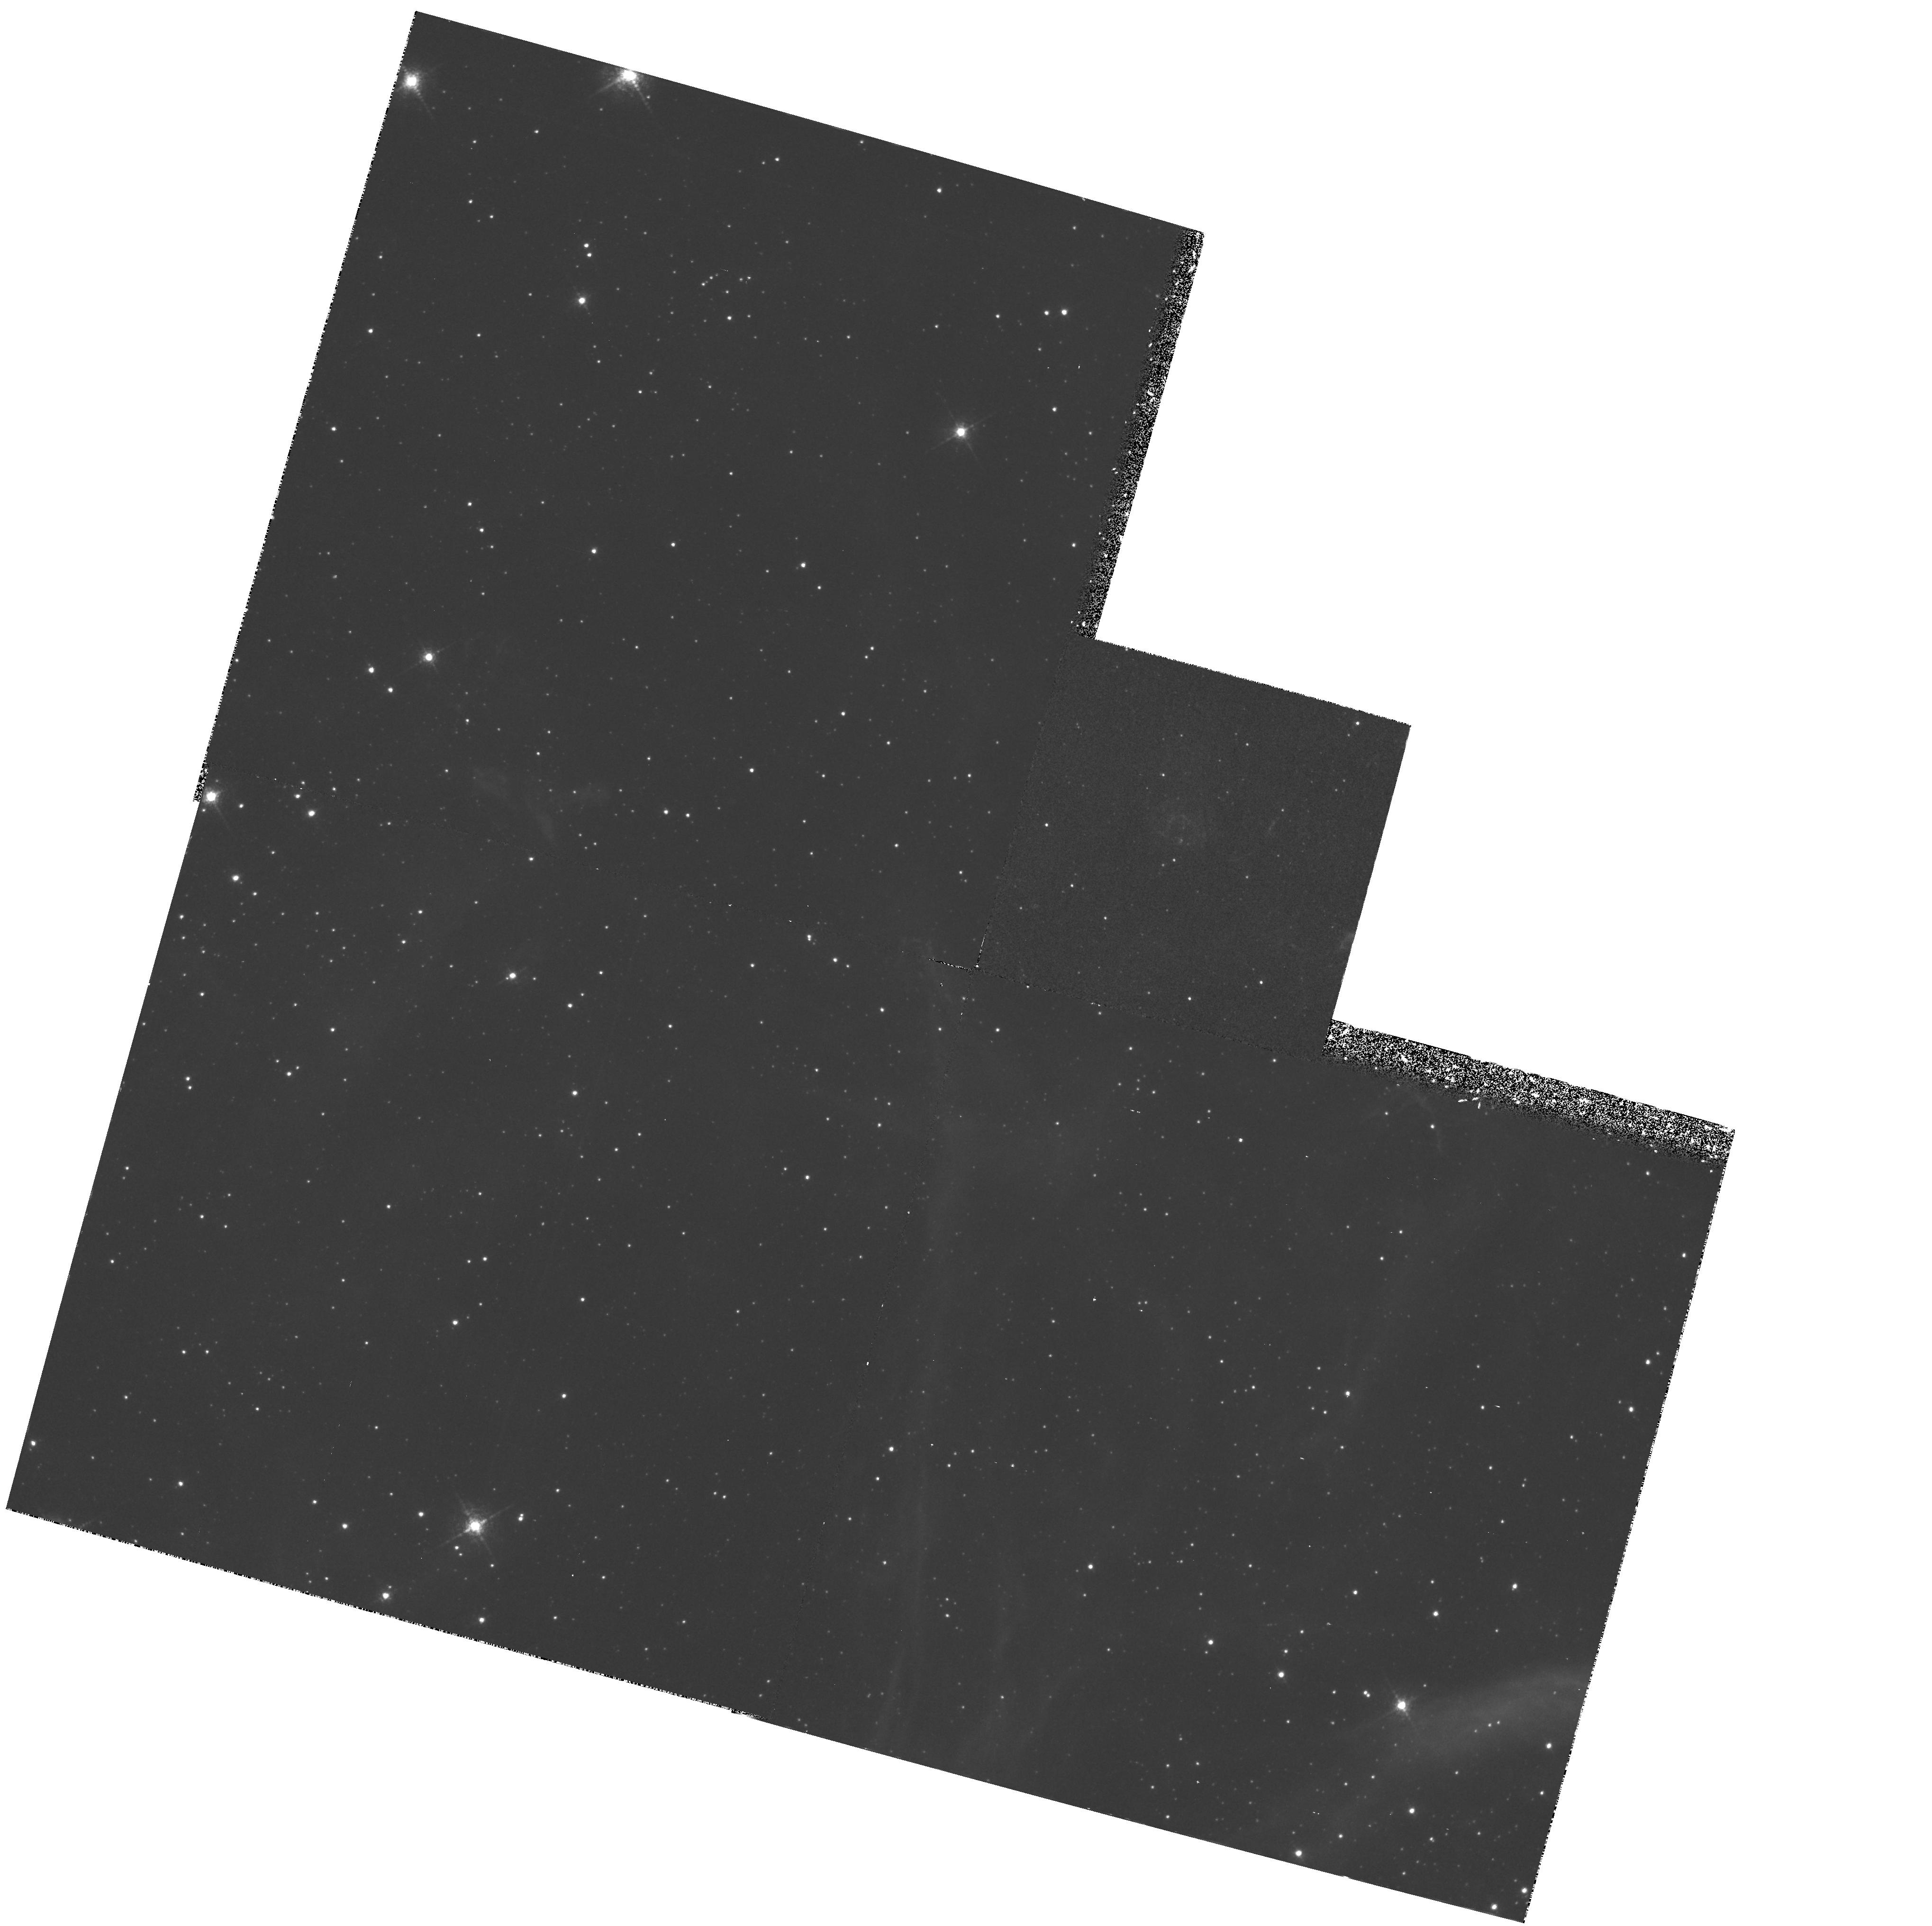
Target: OBJ-054011-691955
Instrument: WFPC2/PC
Filter: F658N
Exposure: 1.1 h
Observation ID: hst_6120_01_wfpc2_pc_f658n_u2yc01

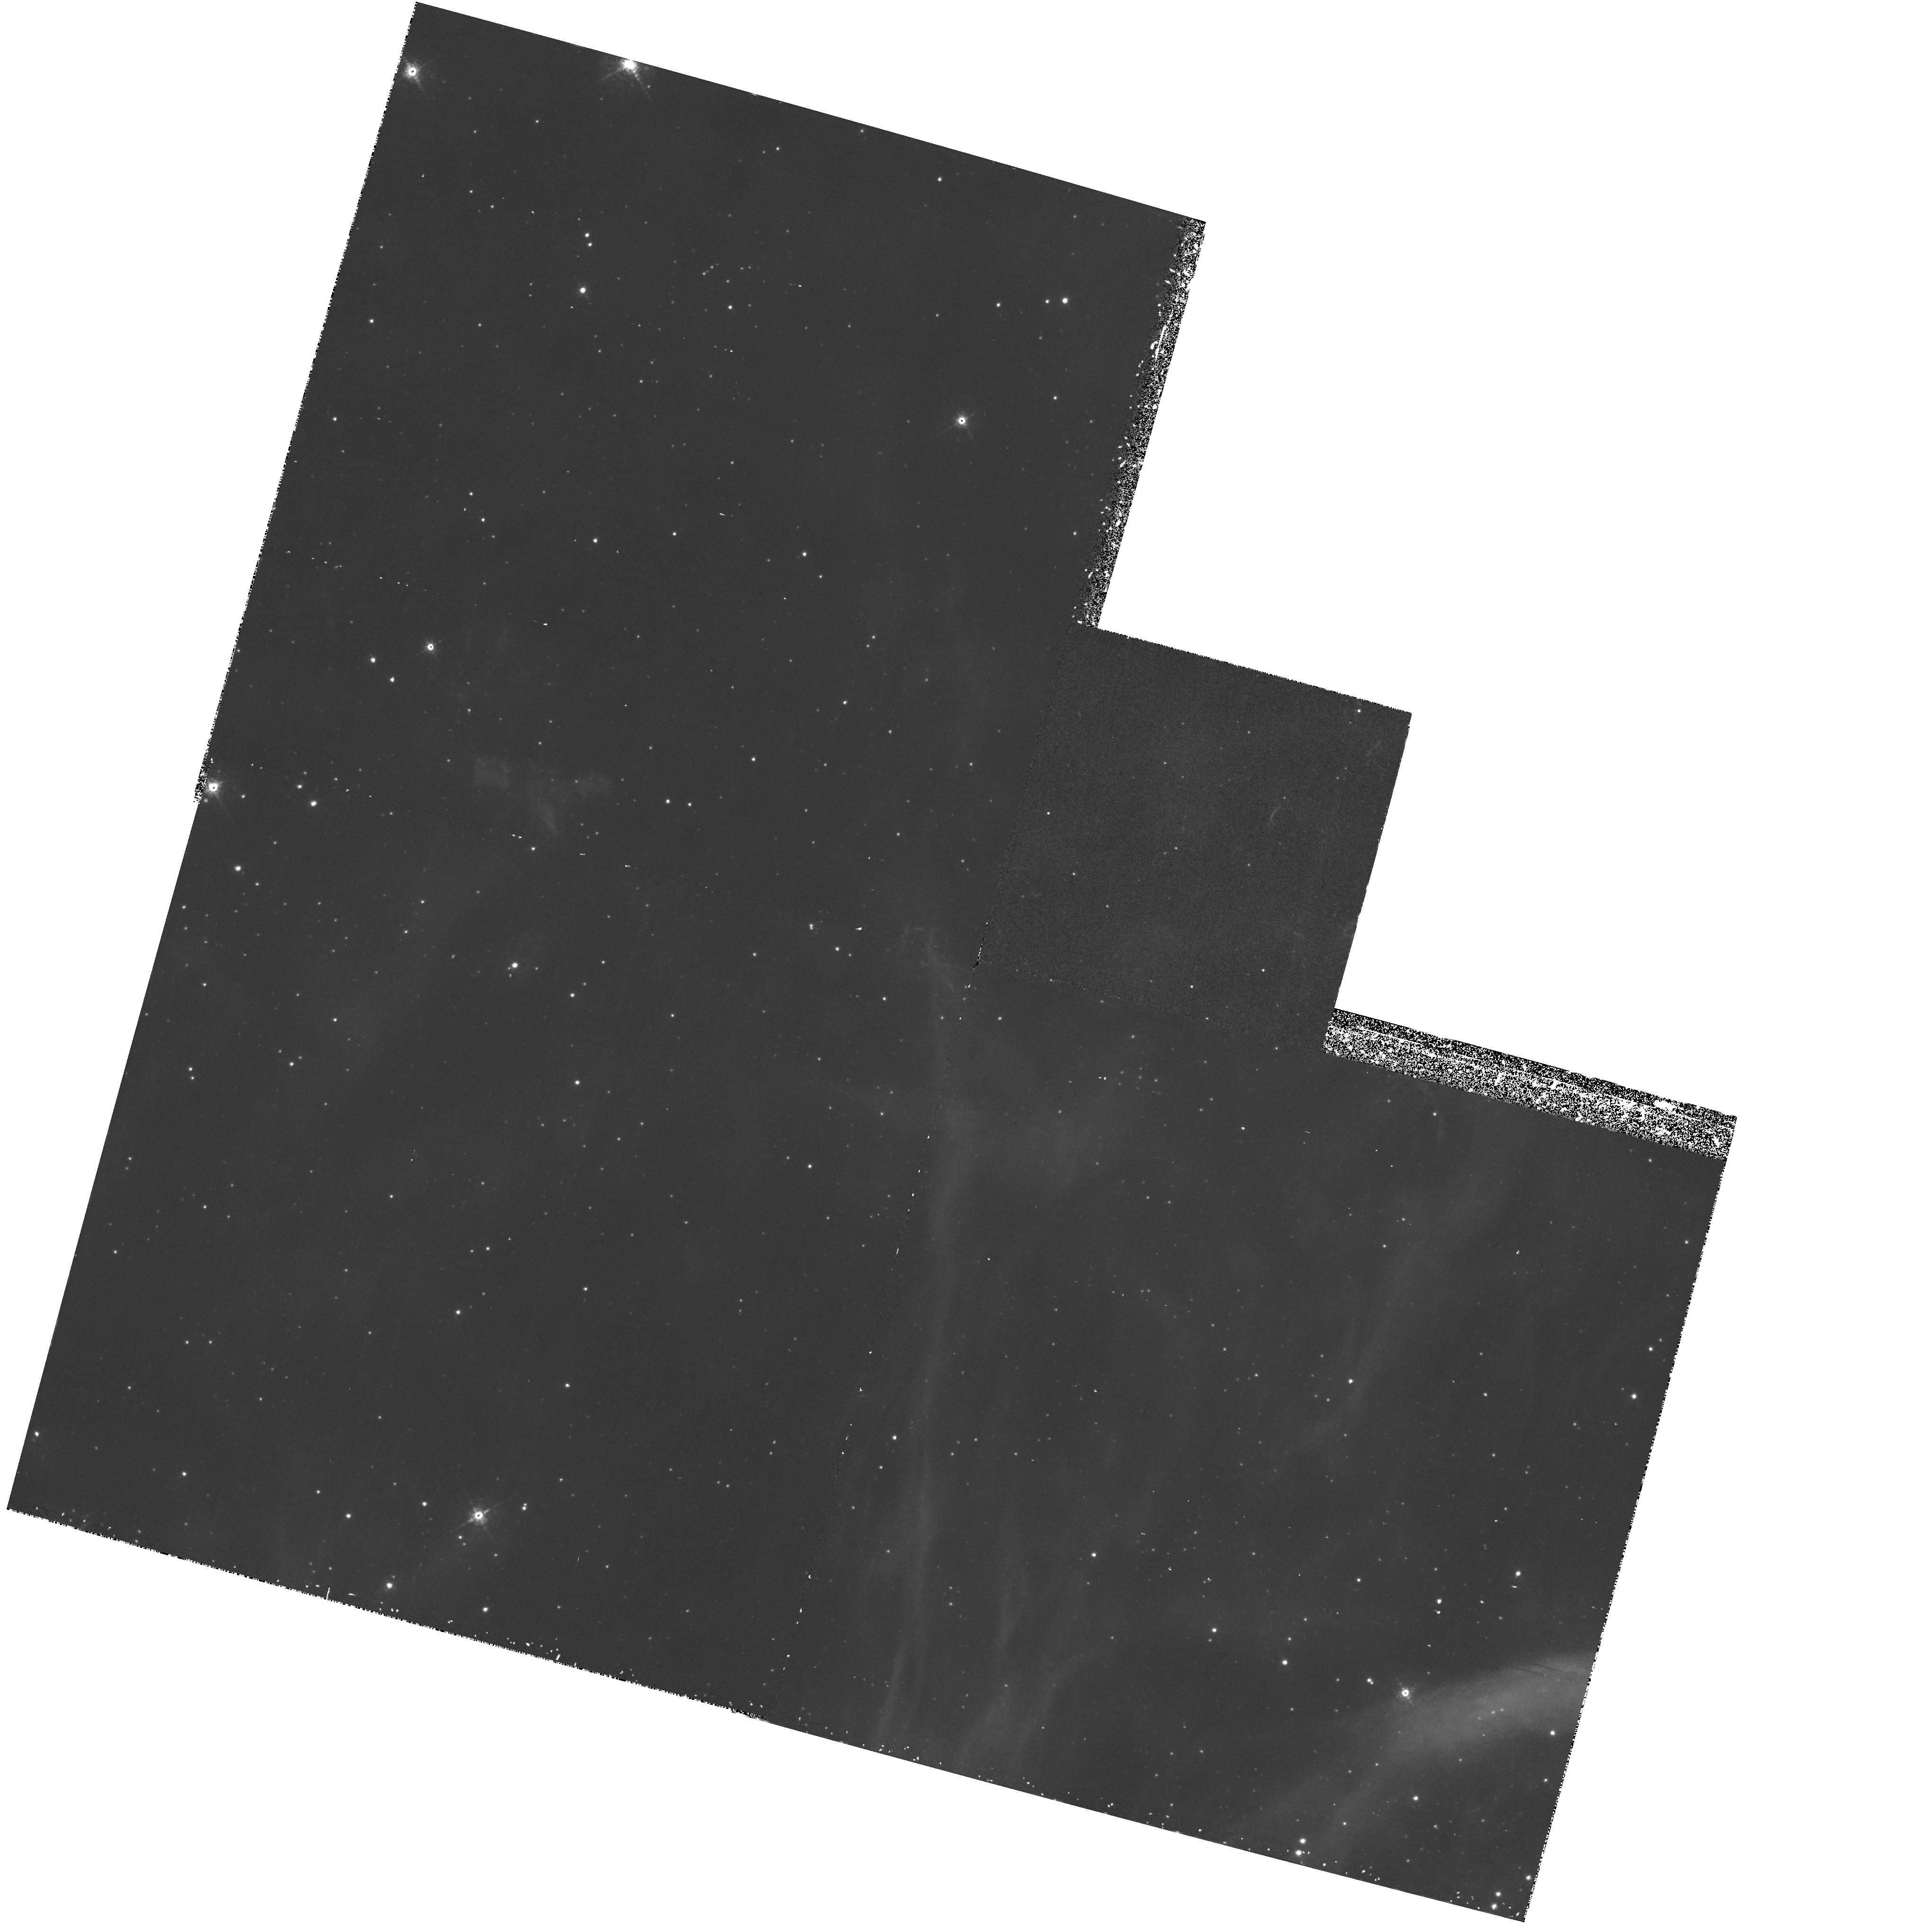
Target: OBJ-054011-691955
Instrument: WFPC2/PC
Filter: F656N
Exposure: 57 min
Observation ID: hst_6120_01_wfpc2_pc_f656n_u2yc01

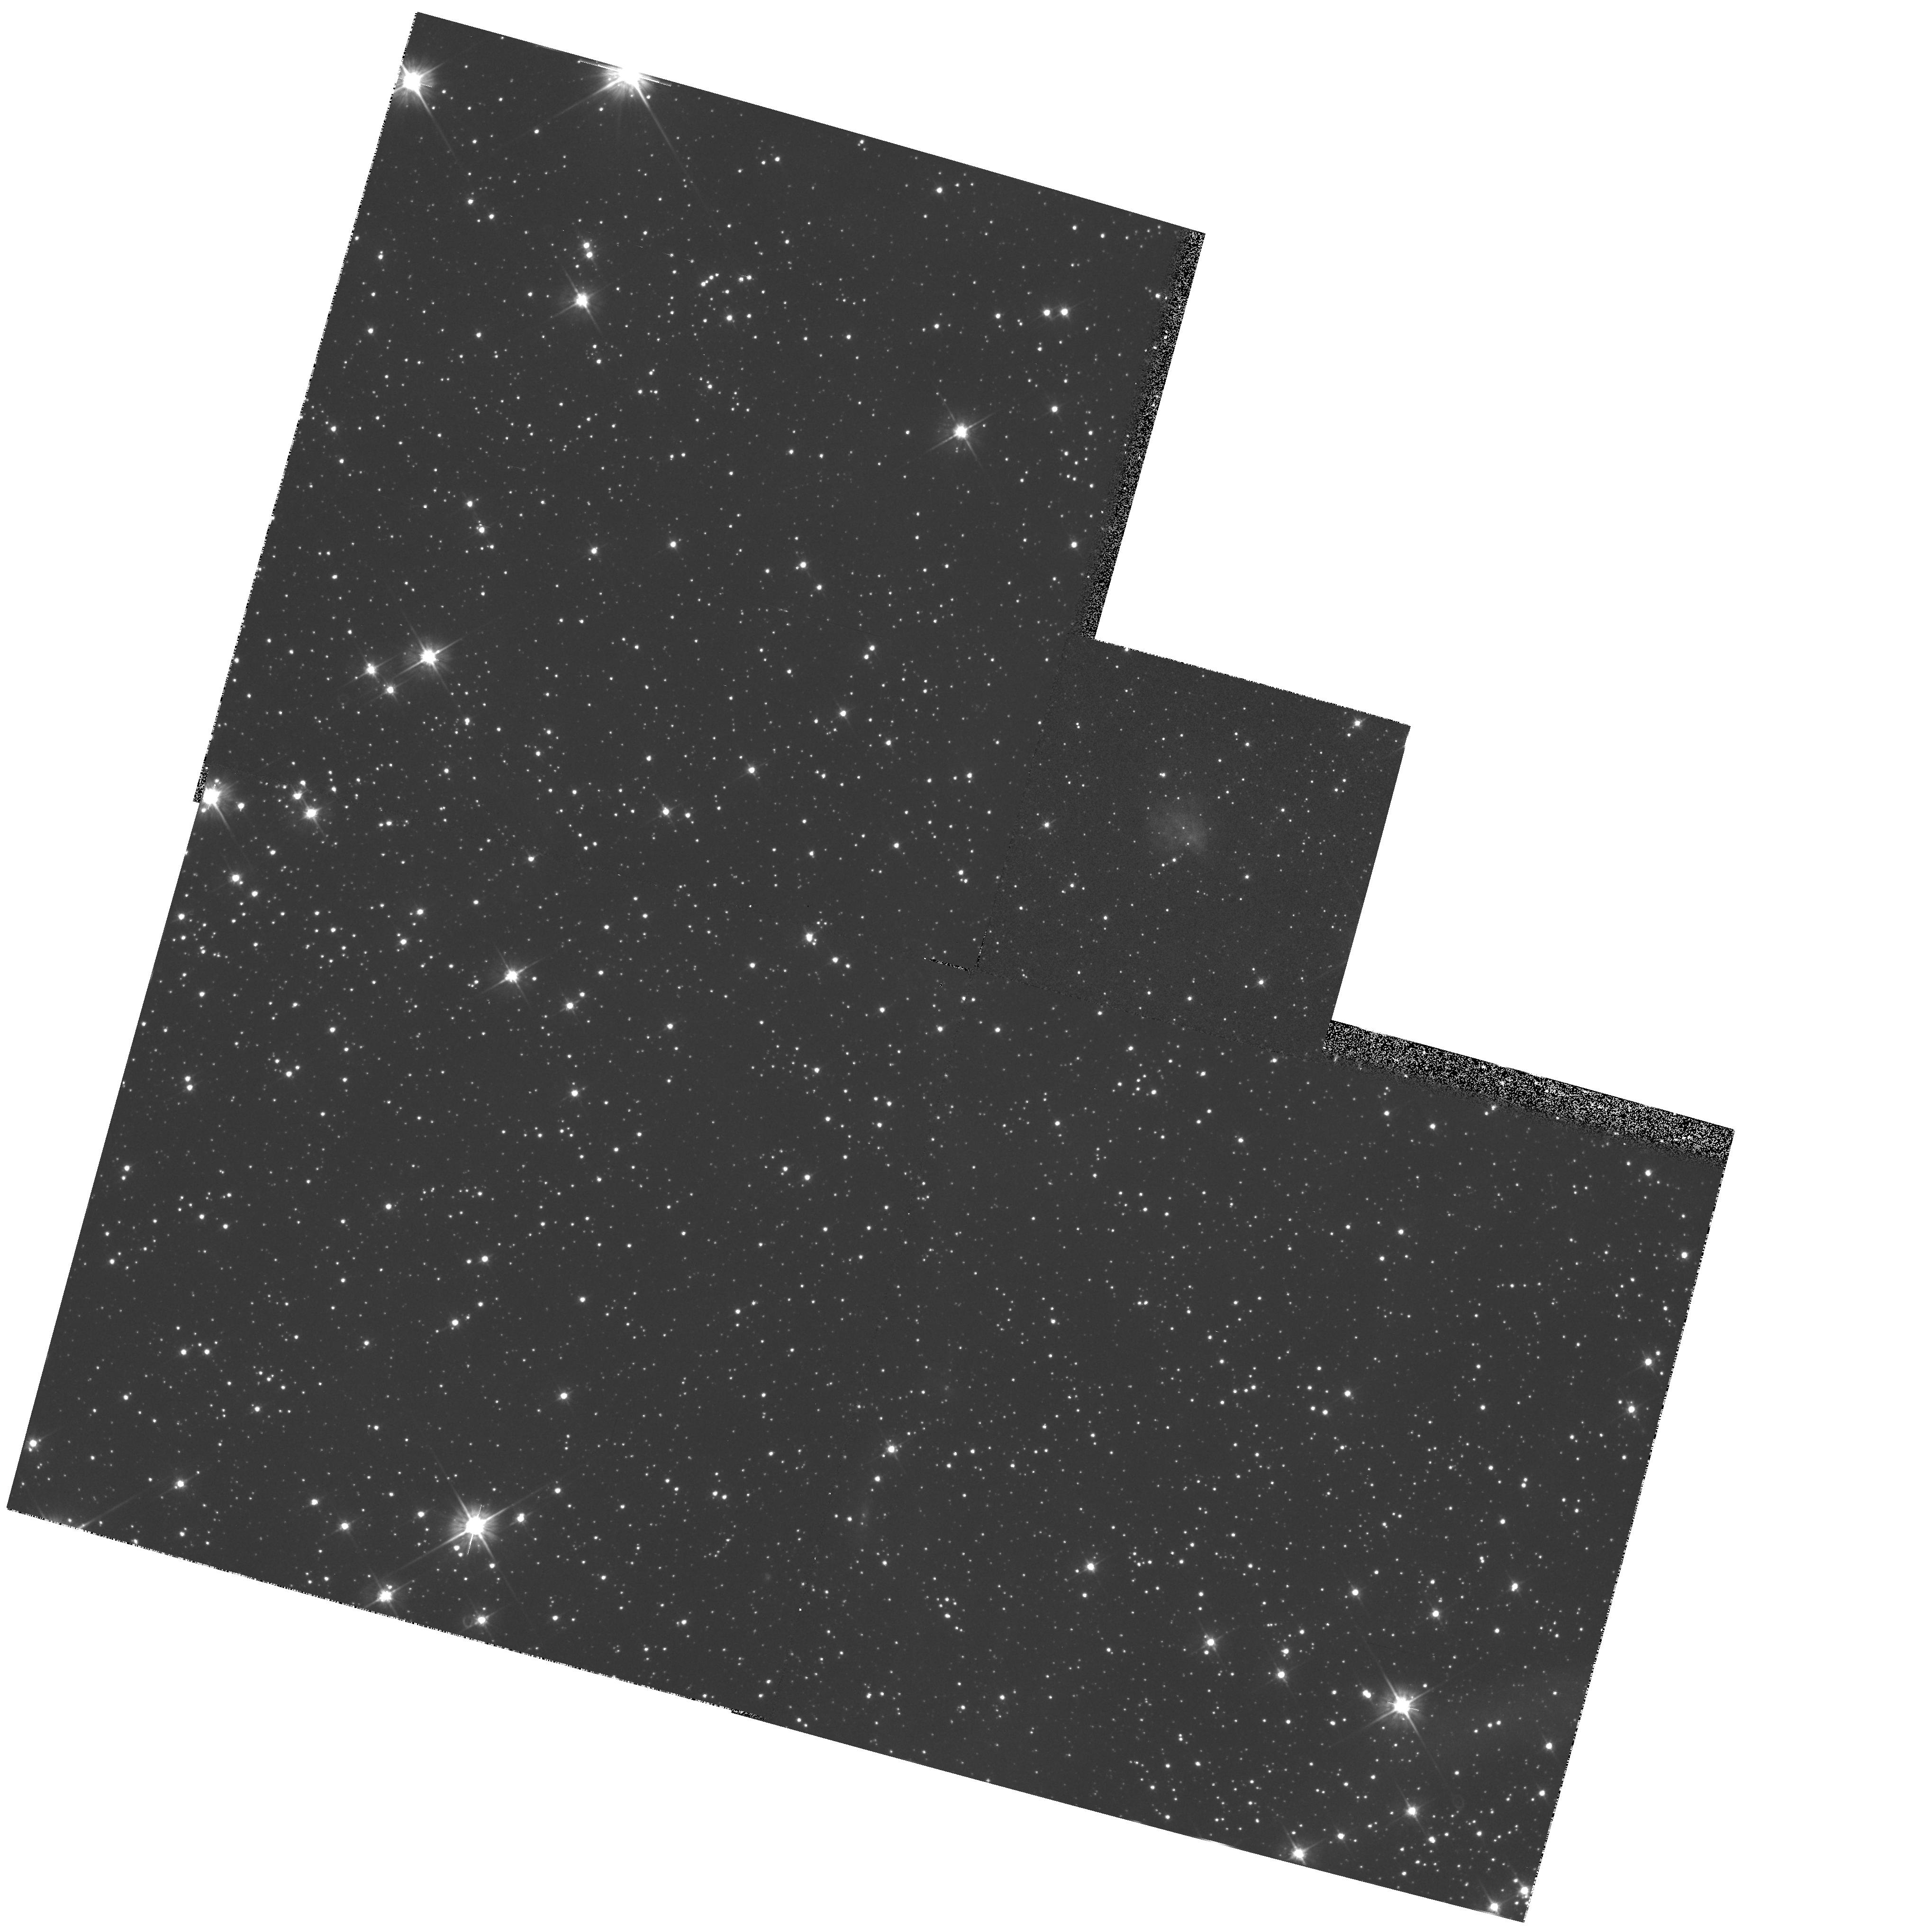
Target: OBJ-054011-691955
Instrument: WFPC2/PC
Filter: F555W
Exposure: 10 min
Observation ID: hst_6120_01_wfpc2_pc_f555w_u2yc01

HIGH RESOLUTION IMAGING OF SNR 0540-69, THE PENULTIMATE SUPERNOVA IN THE LMC (PI: Caraveo, Patrizia A.)

Ground based high resolution observations of SNR 0540-69 have unveiled in H Alpha the presence of a prominent, symmetrical, "spiral like" feature centered on the young pulsar PSR 0540- 69. This feature is unique amongst the very few pulsars detected in the optical domain and does not appear to be present in the equally deep OIII and SII images of the SNR. We propose to use the resolving power of the PC on HST to map this puzzling feature in order to clarify its geometry and possibly to understand its nature as a link between the SNR and the young pulsar at its center.